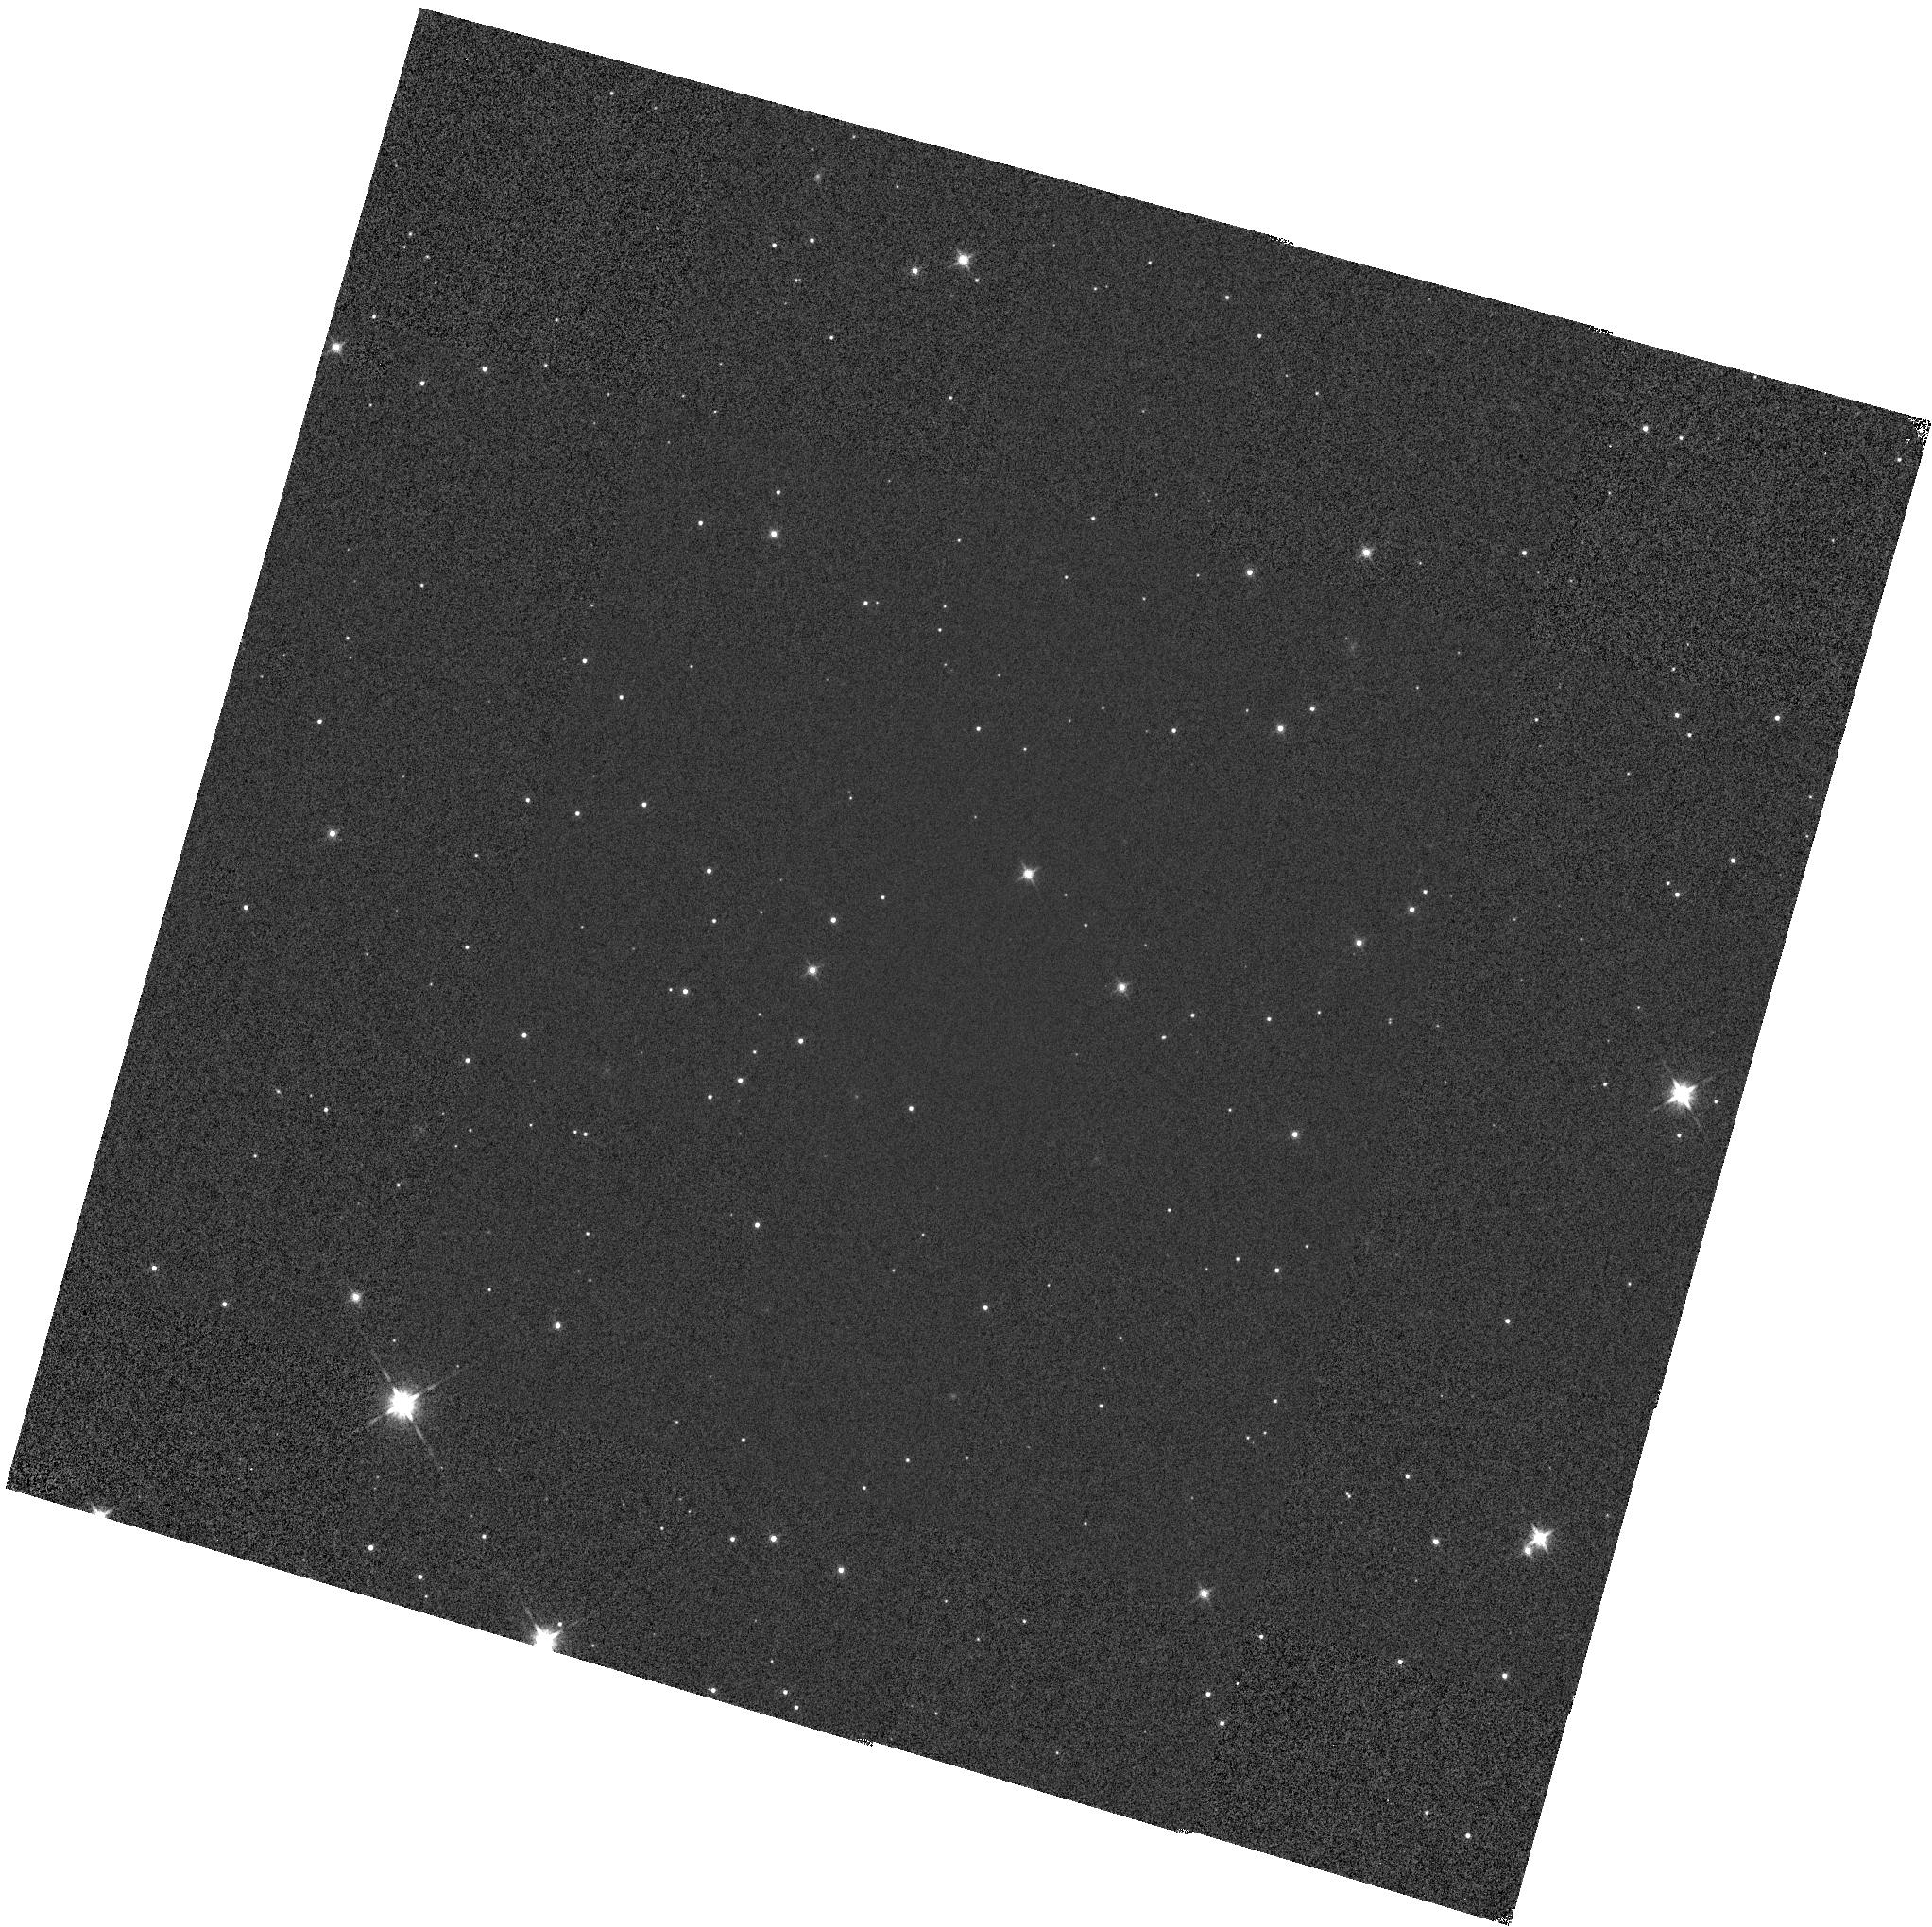
Target: GD-71
Instrument: WFC3/IR
Filter: F140W
Exposure: 1 min
Observation ID: hst_12357_02_wfc3_ir_f140w_iblf02

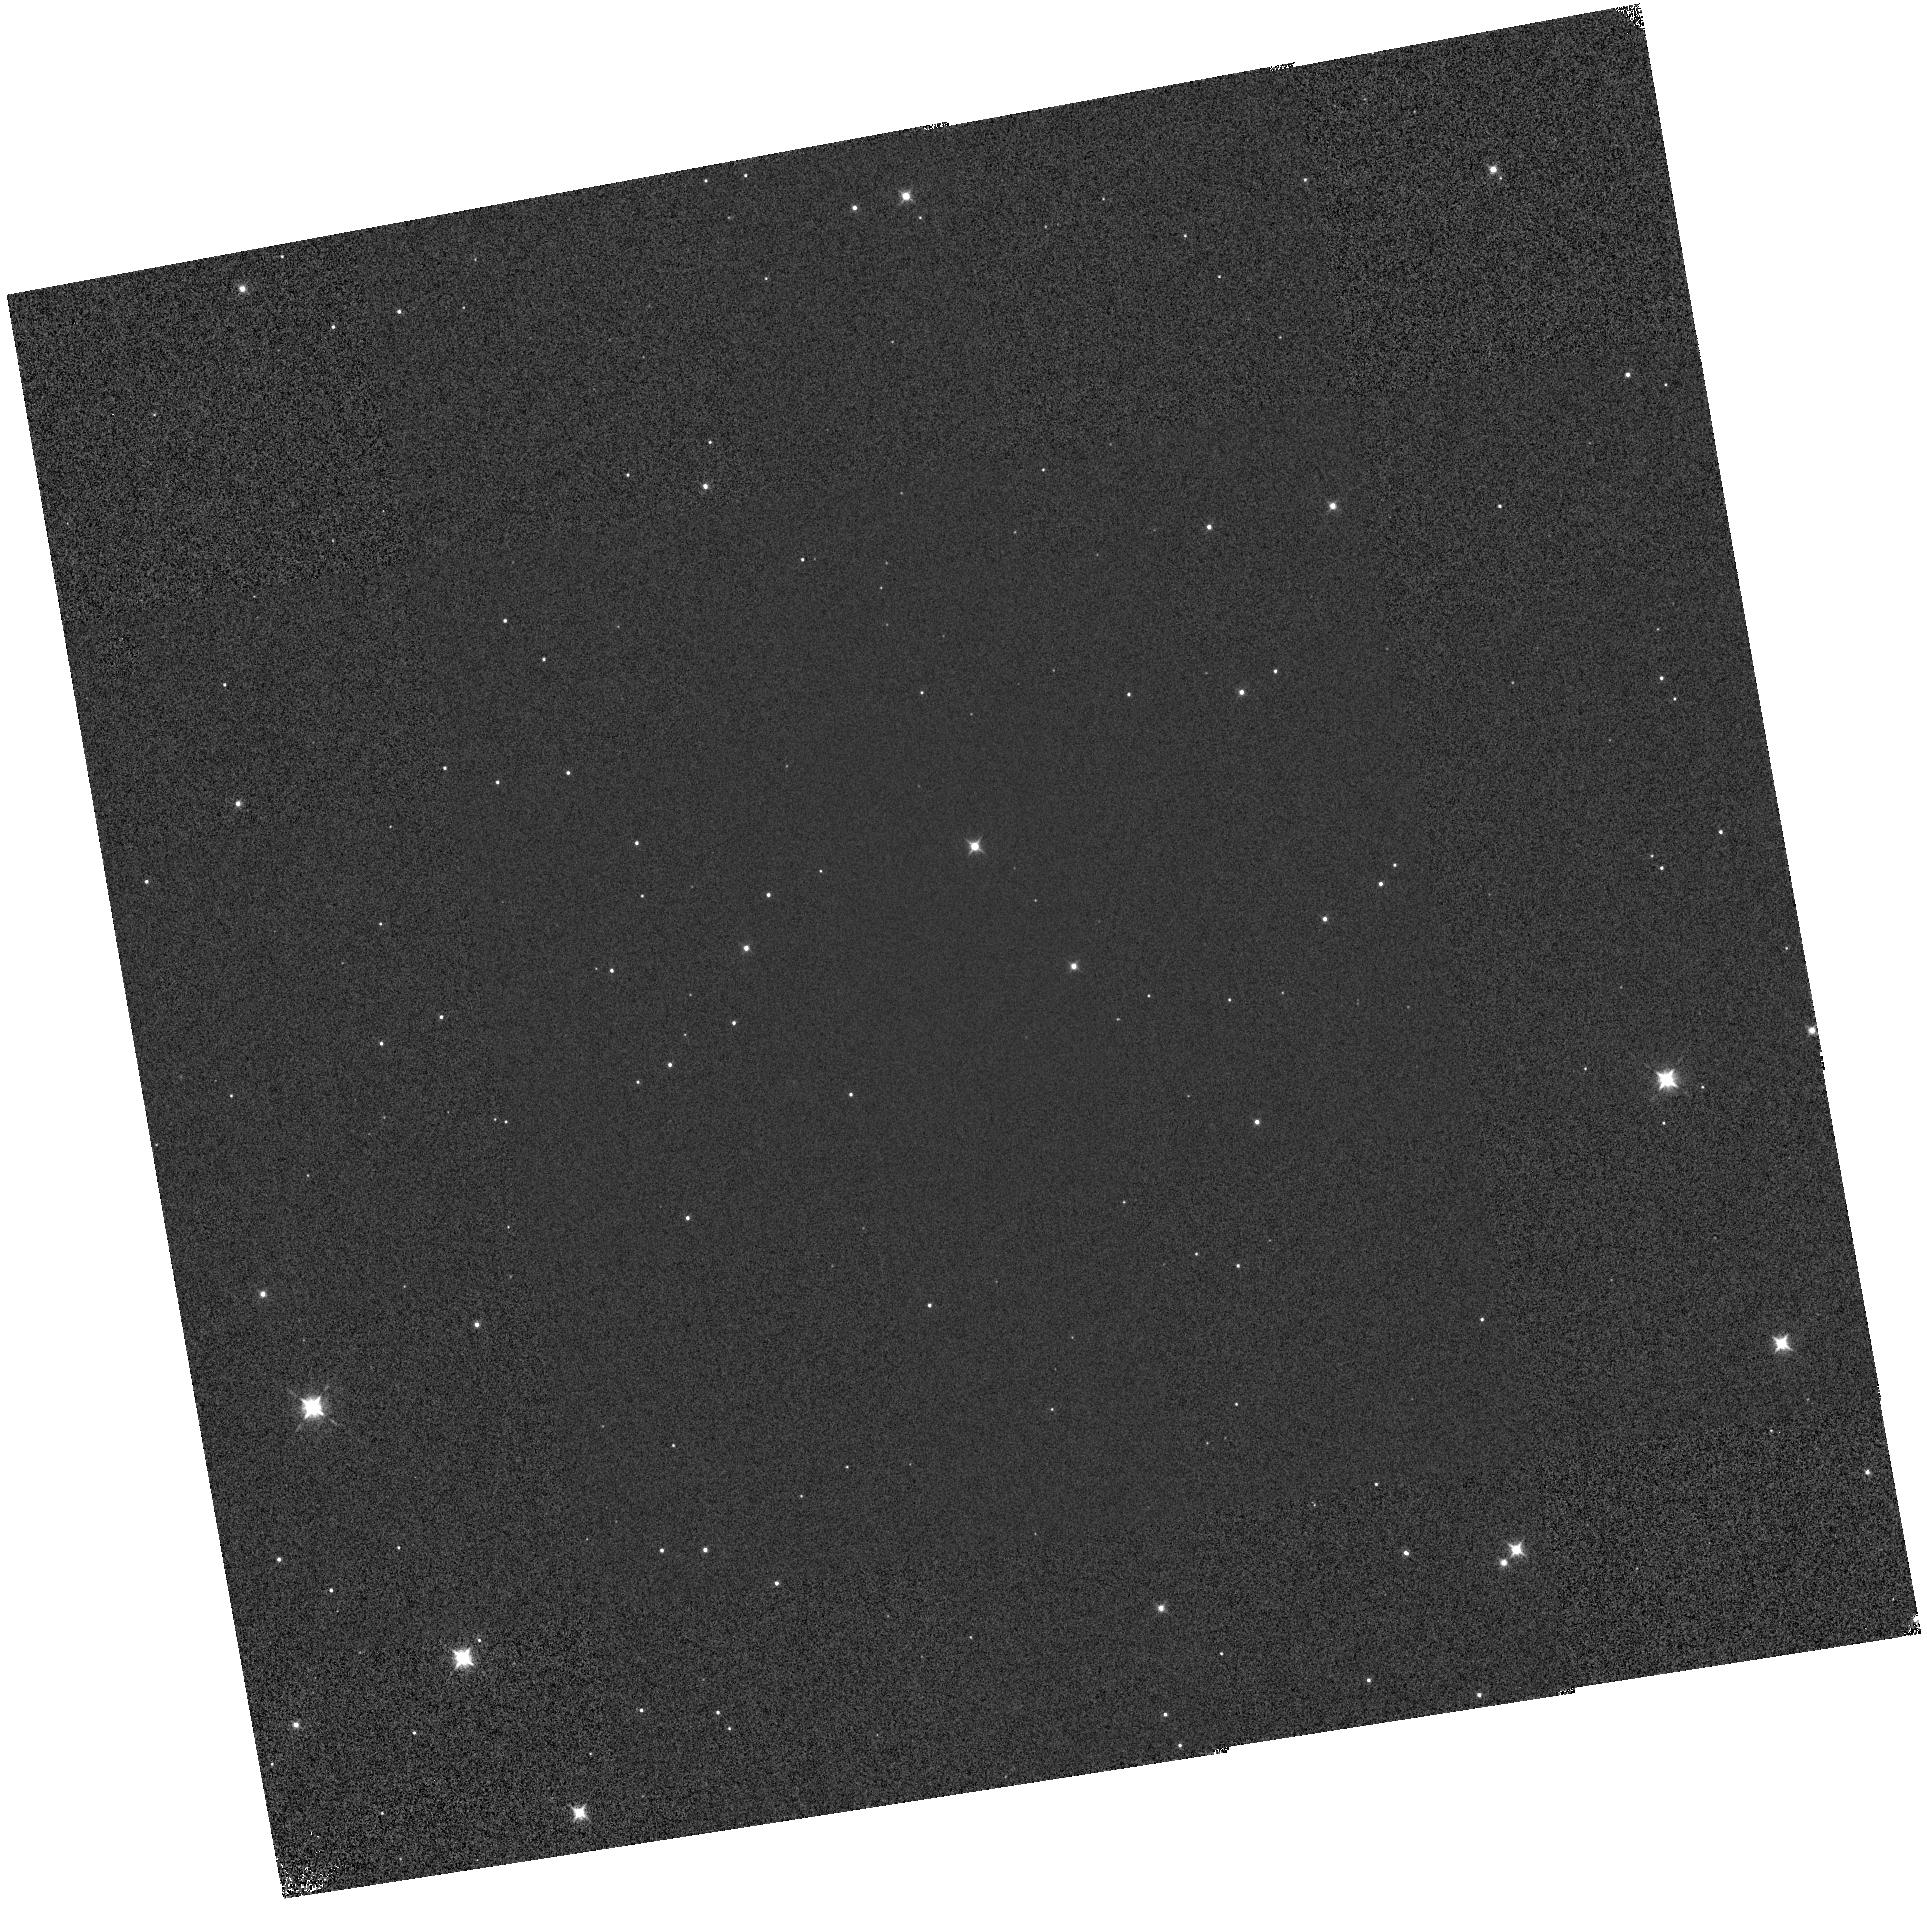
Target: GD-71
Instrument: WFC3/IR
Filter: F098M
Exposure: 1 min
Observation ID: hst_12357_01_wfc3_ir_f098m_iblf01

IR Grism Flux Calibration Monitor (PI: Bushouse, Howard A.)

This program will measure image displacement, spectral trace, and flux calibration for the WFC3 IR G102 and G141 grisms as a function of spatial position within the field of view. The HST flux standard GD-71 will be observed in a 9-point pattern in the FoV. The derived image displacement, spectral trace, and throughput will be compared with Cycle 17 measurements to monitor for time evolution of any of these calibrations. This program is a repeat of the Cycle 17 program 11936, executing only 1 of the 2 iterations used in 11936.